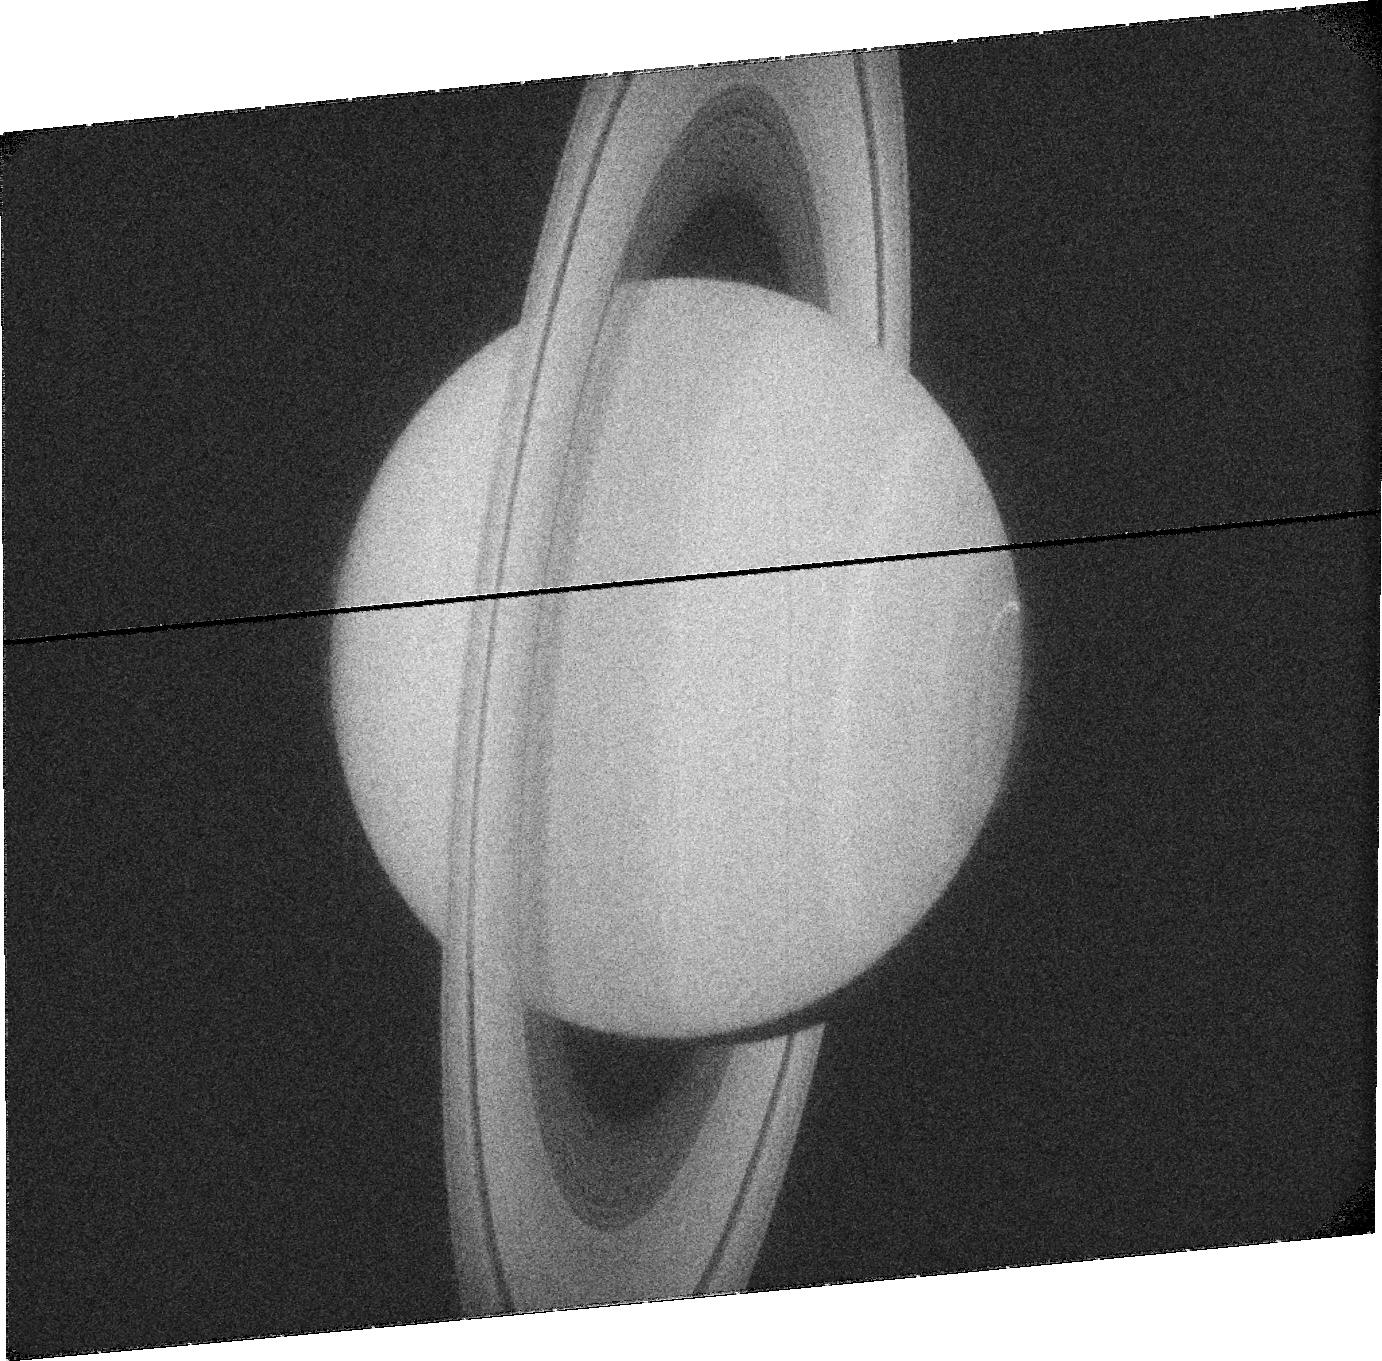
Target: SATURN. Instrument: ACS/SBC. Filter: F115LP. Exposure: 7 min. Observation ID: jbswi2030

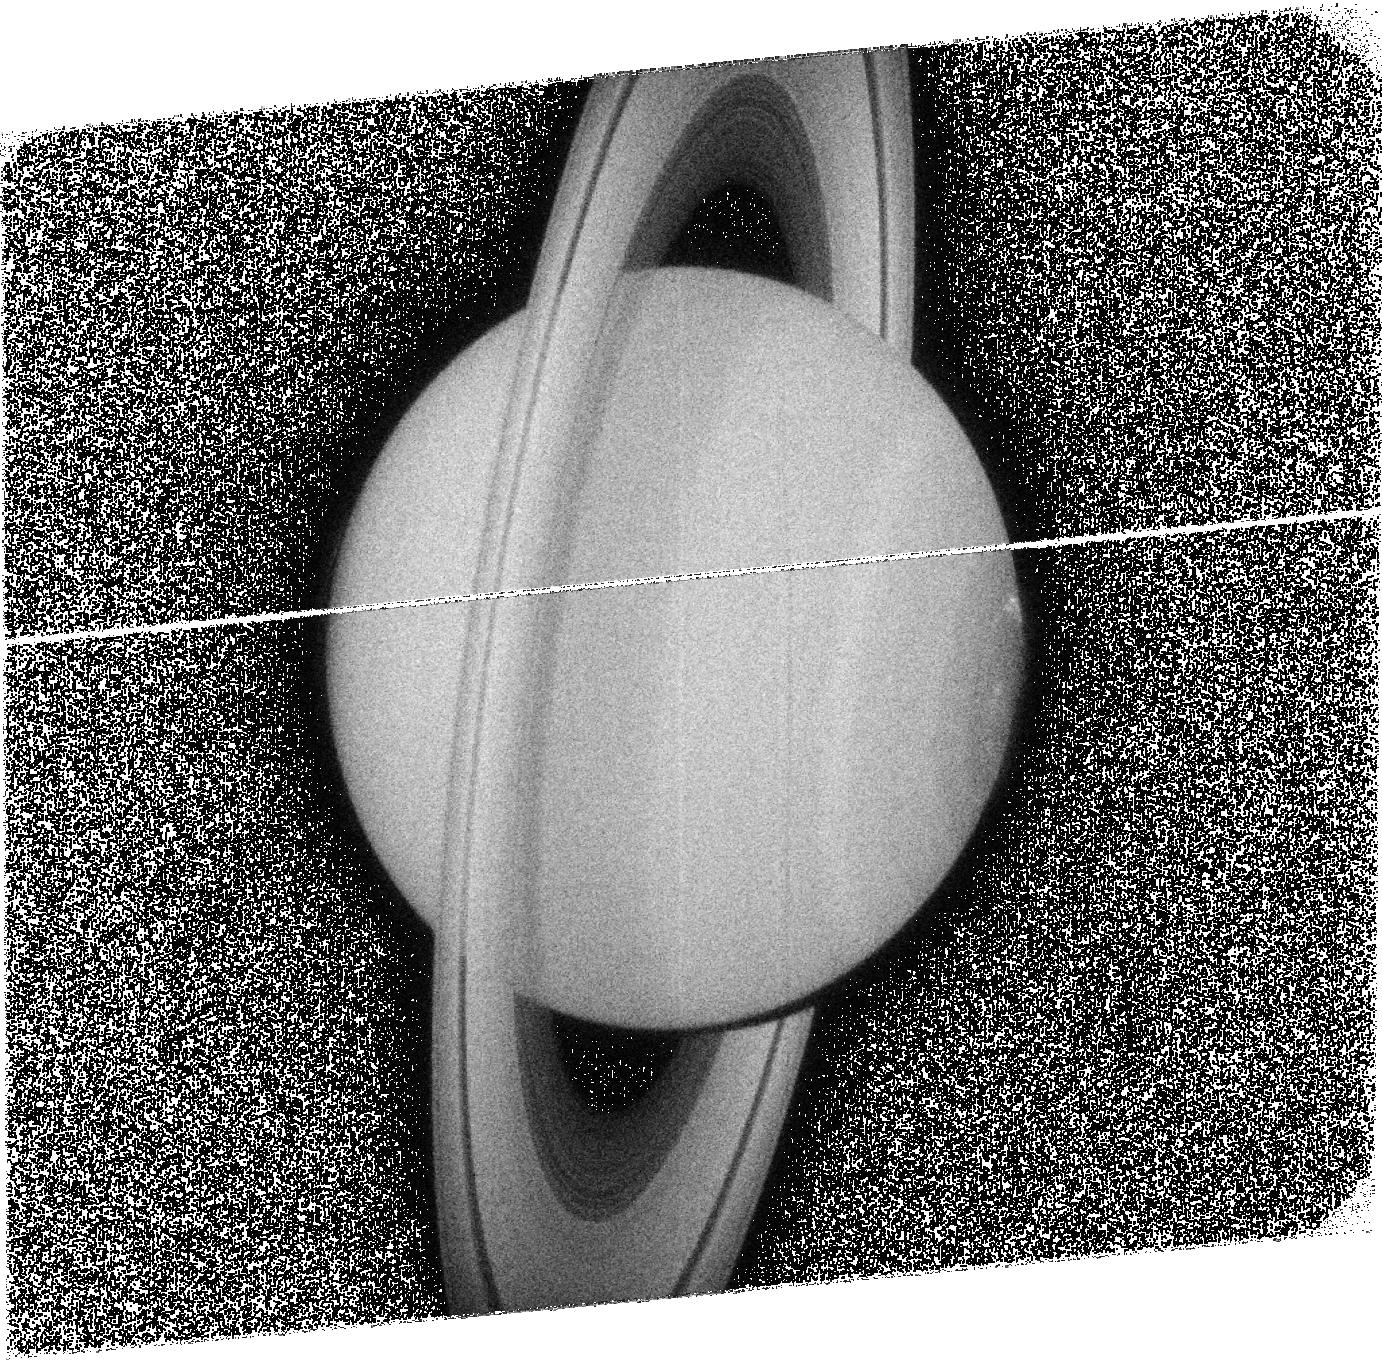
Target: SATURN. Instrument: ACS/SBC. Filter: F125LP. Exposure: 8 min. Observation ID: jbswi9040

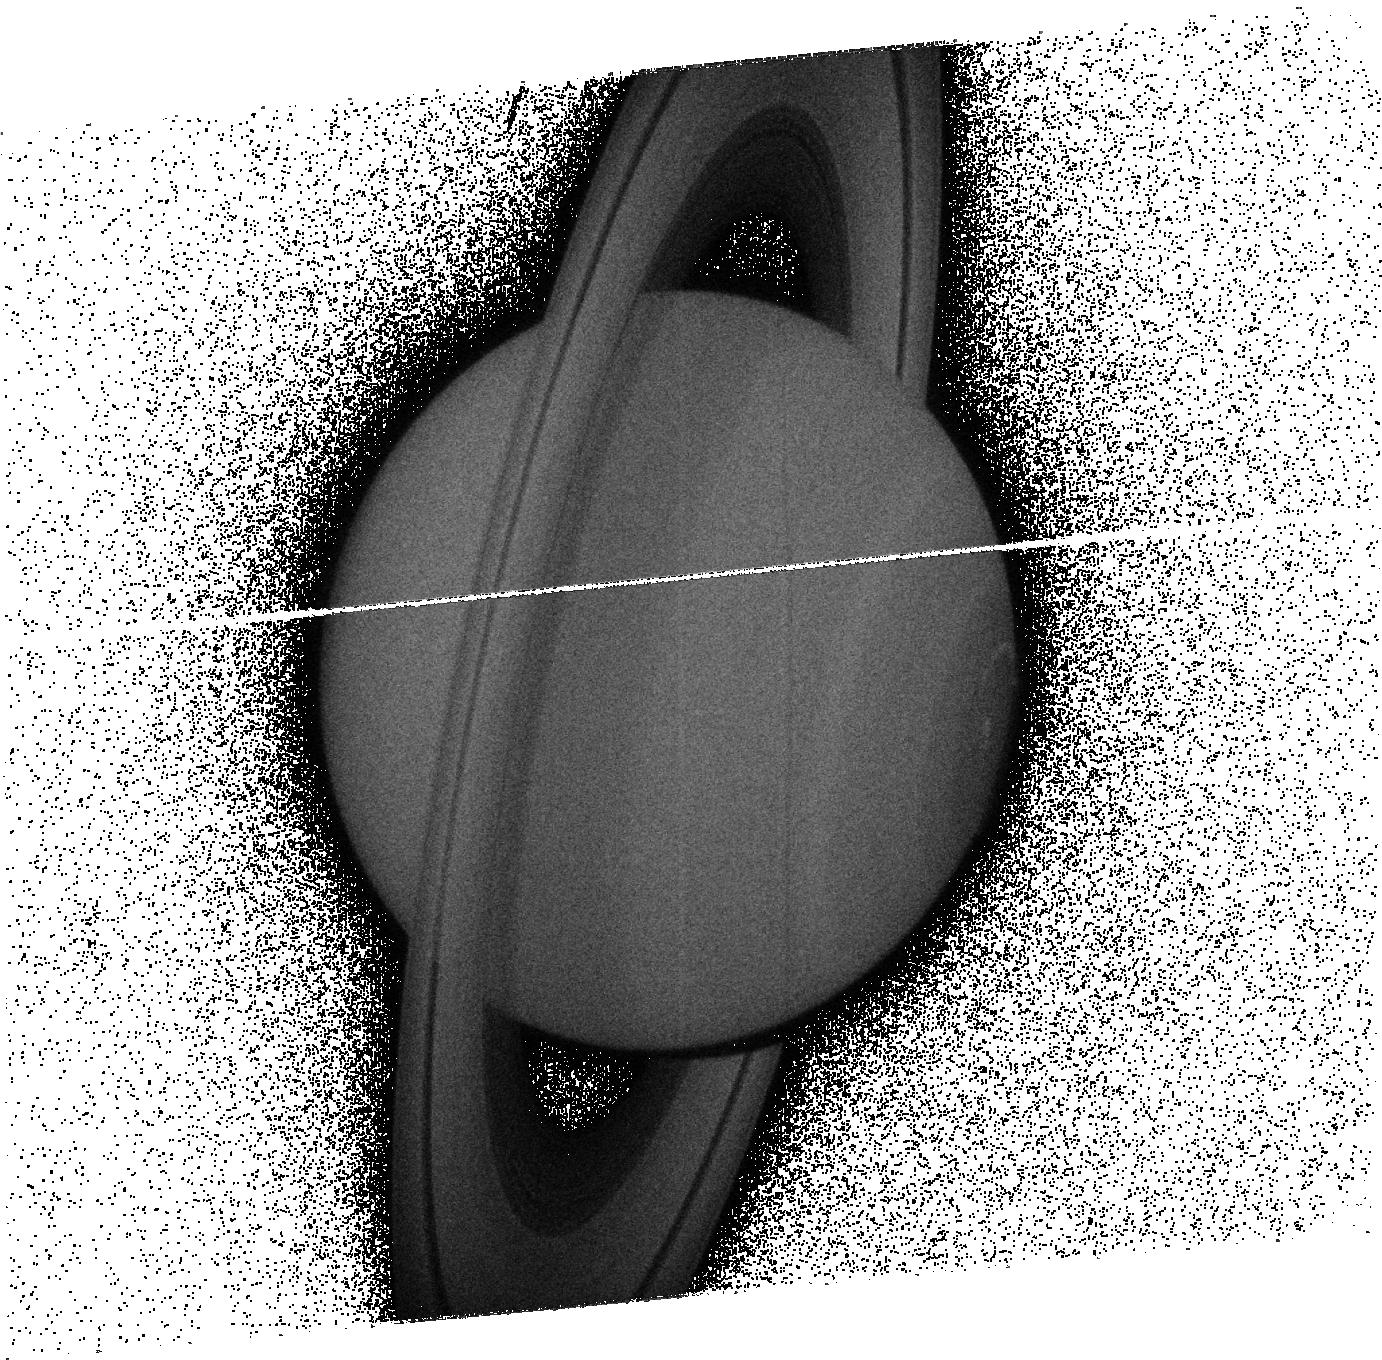
Target: SATURN. Instrument: ACS/SBC. Filter: F140LP. Exposure: 7 min. Observation ID: jbswi5030

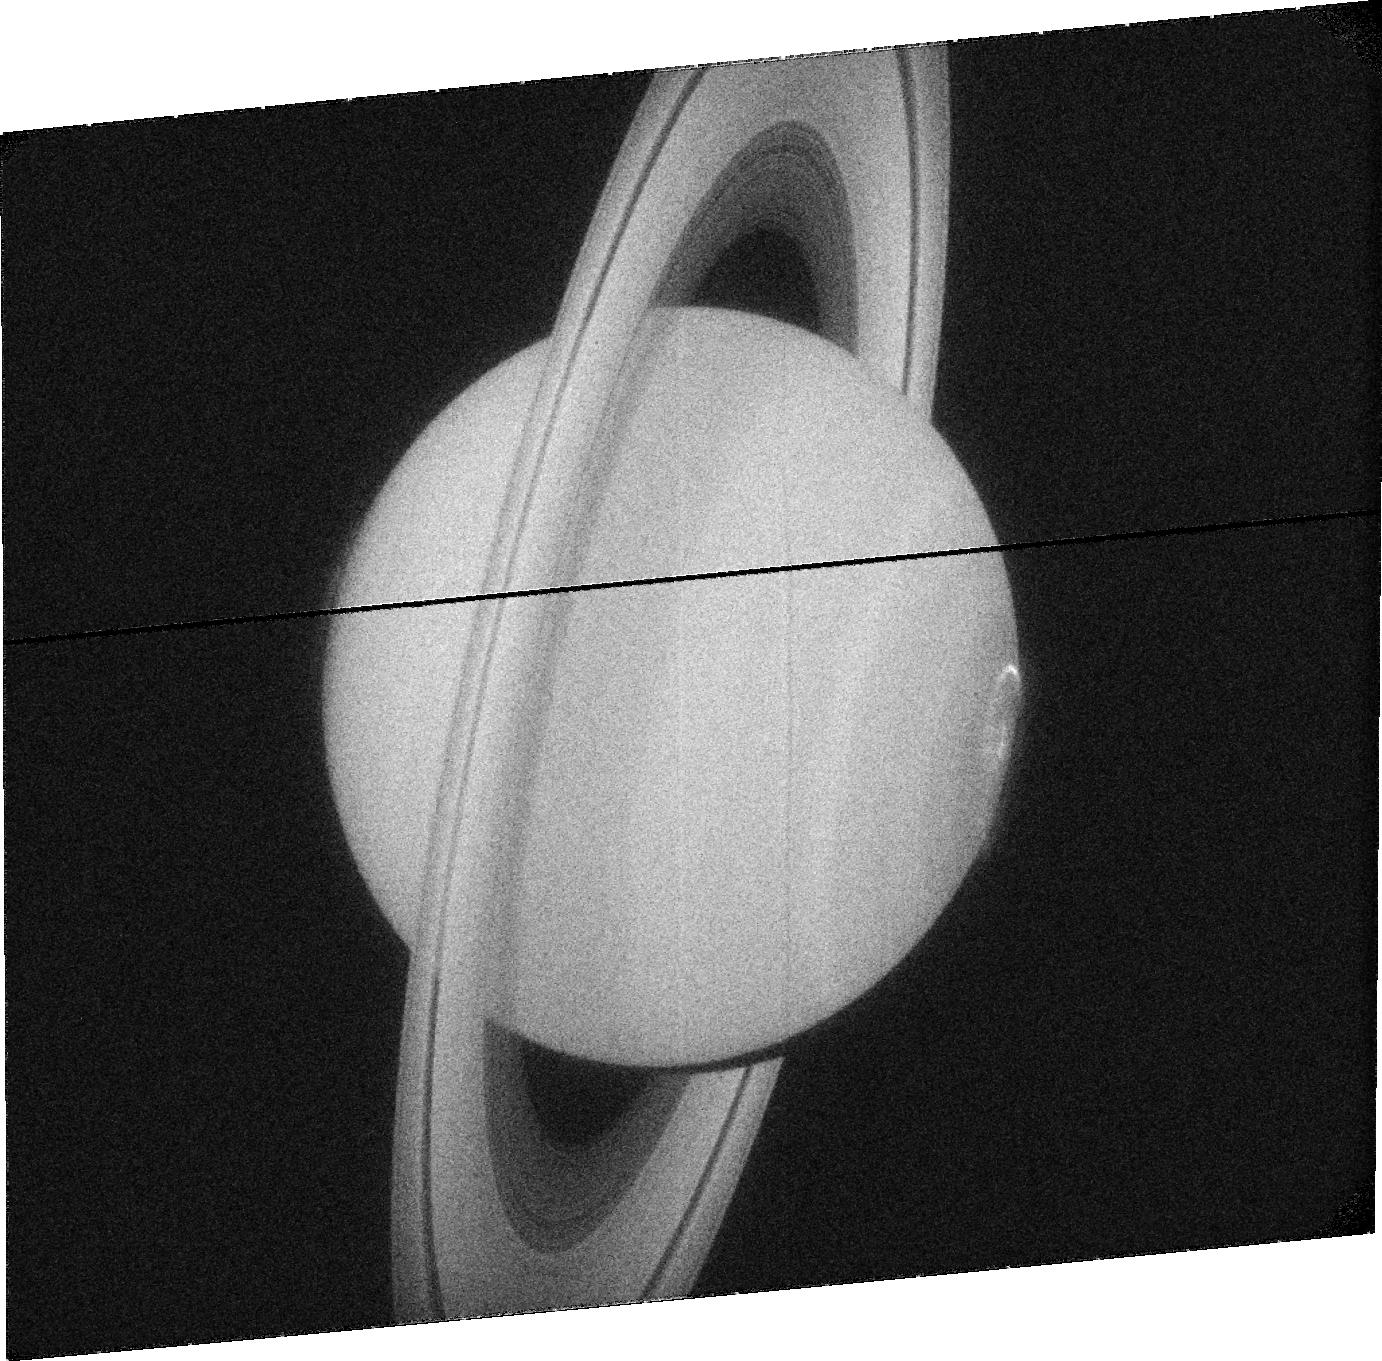
Target: SATURN. Instrument: ACS/SBC. Filter: F115LP. Exposure: 8 min. Observation ID: jbswi8020

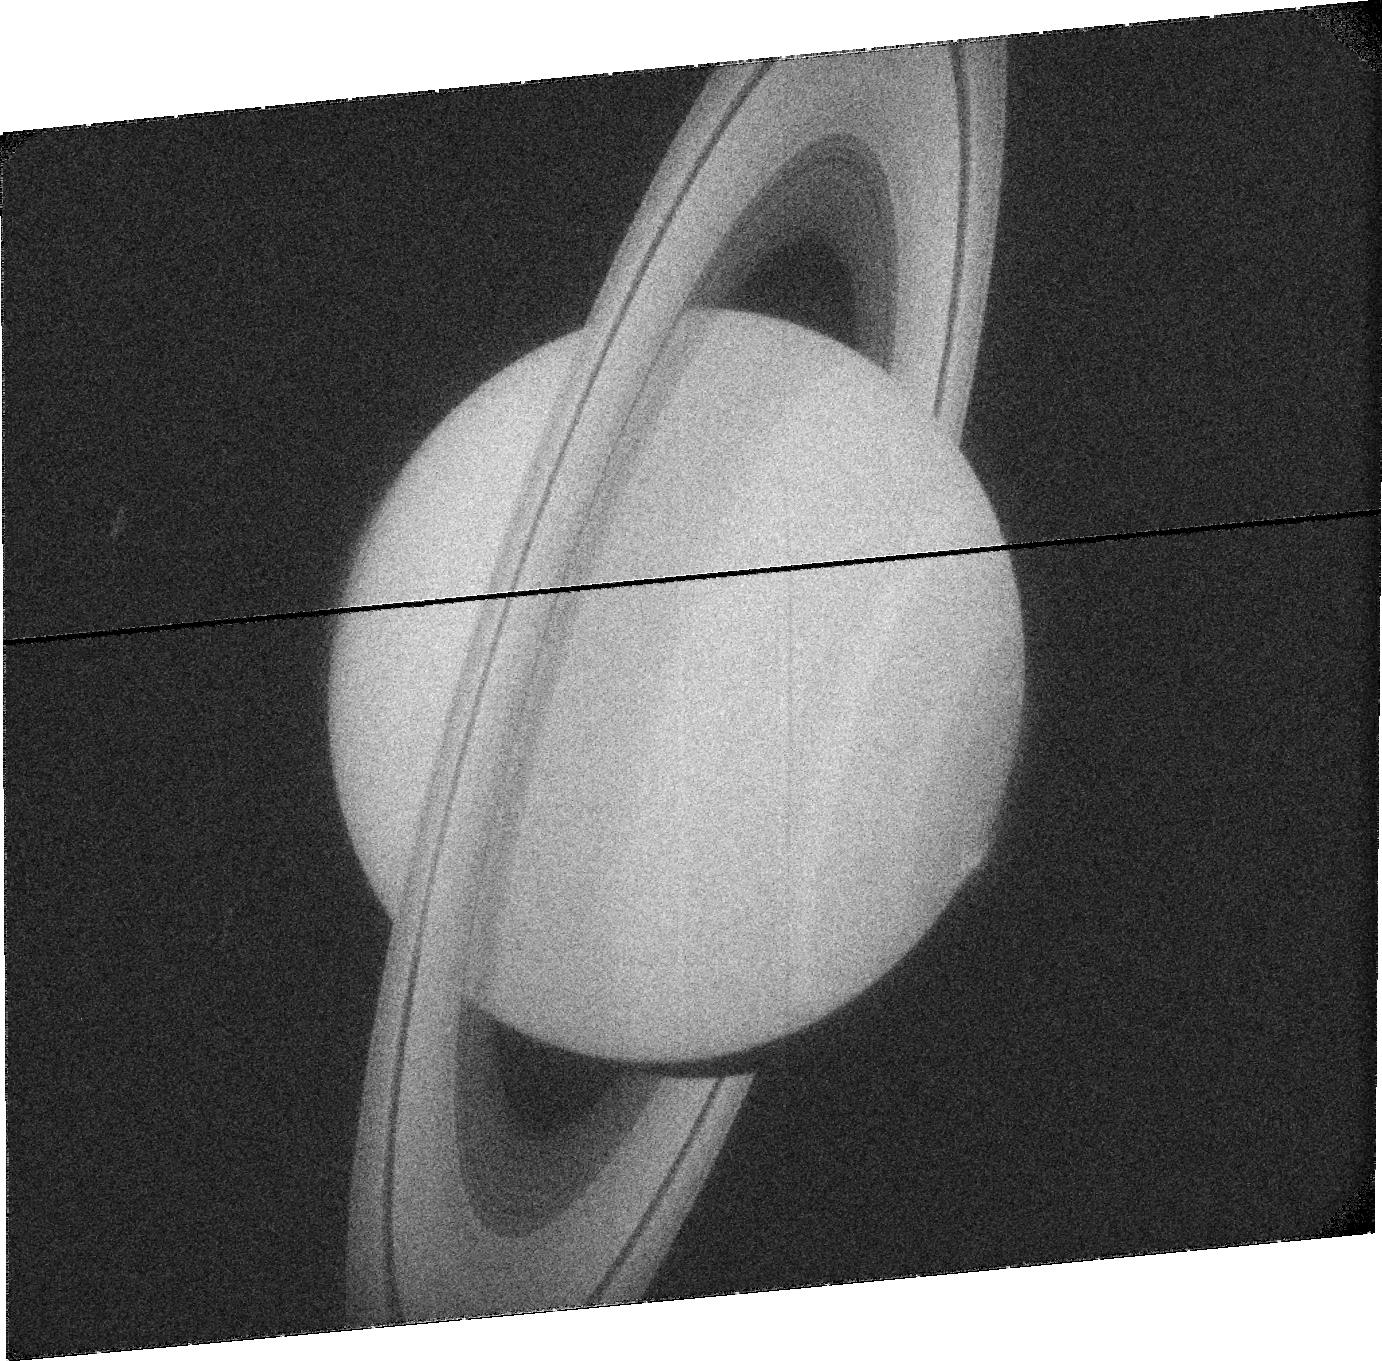
Target: SATURN. Instrument: ACS/SBC. Filter: F115LP. Exposure: 7 min. Observation ID: jbswi1030

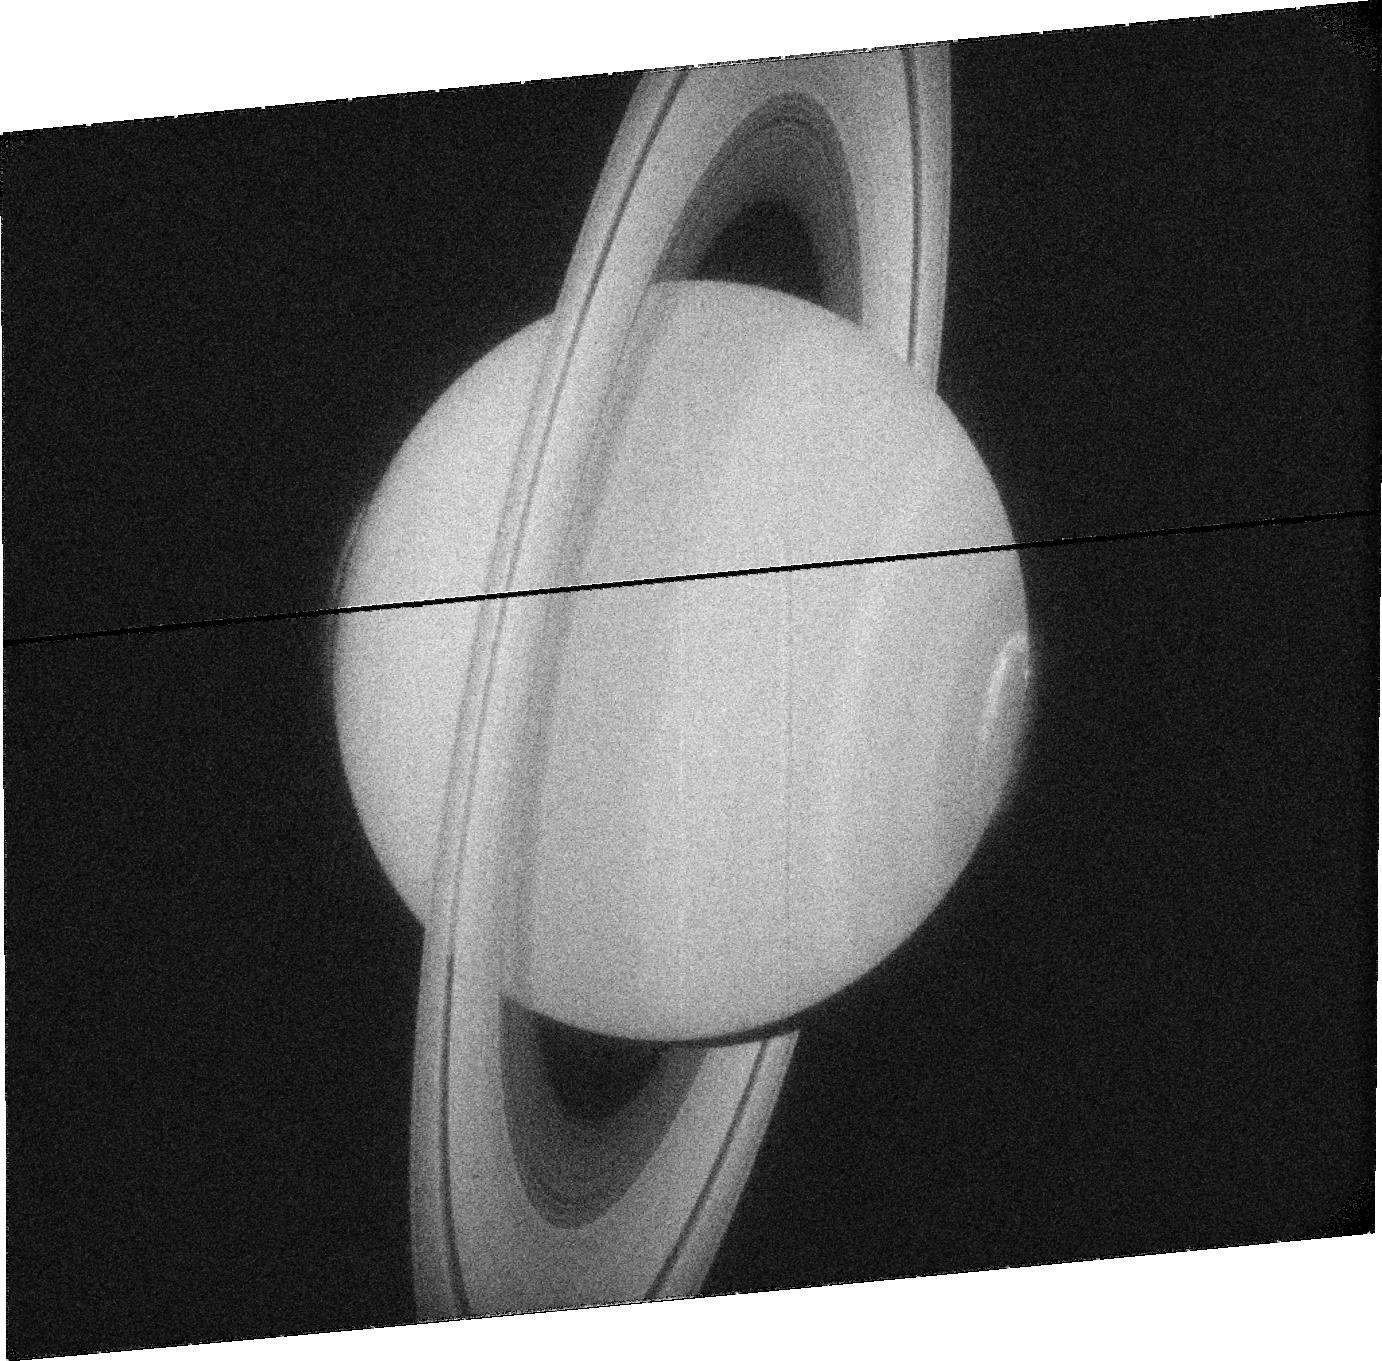
Target: SATURN. Instrument: ACS/SBC. Filter: F115LP. Exposure: 8 min. Observation ID: jbswi7020

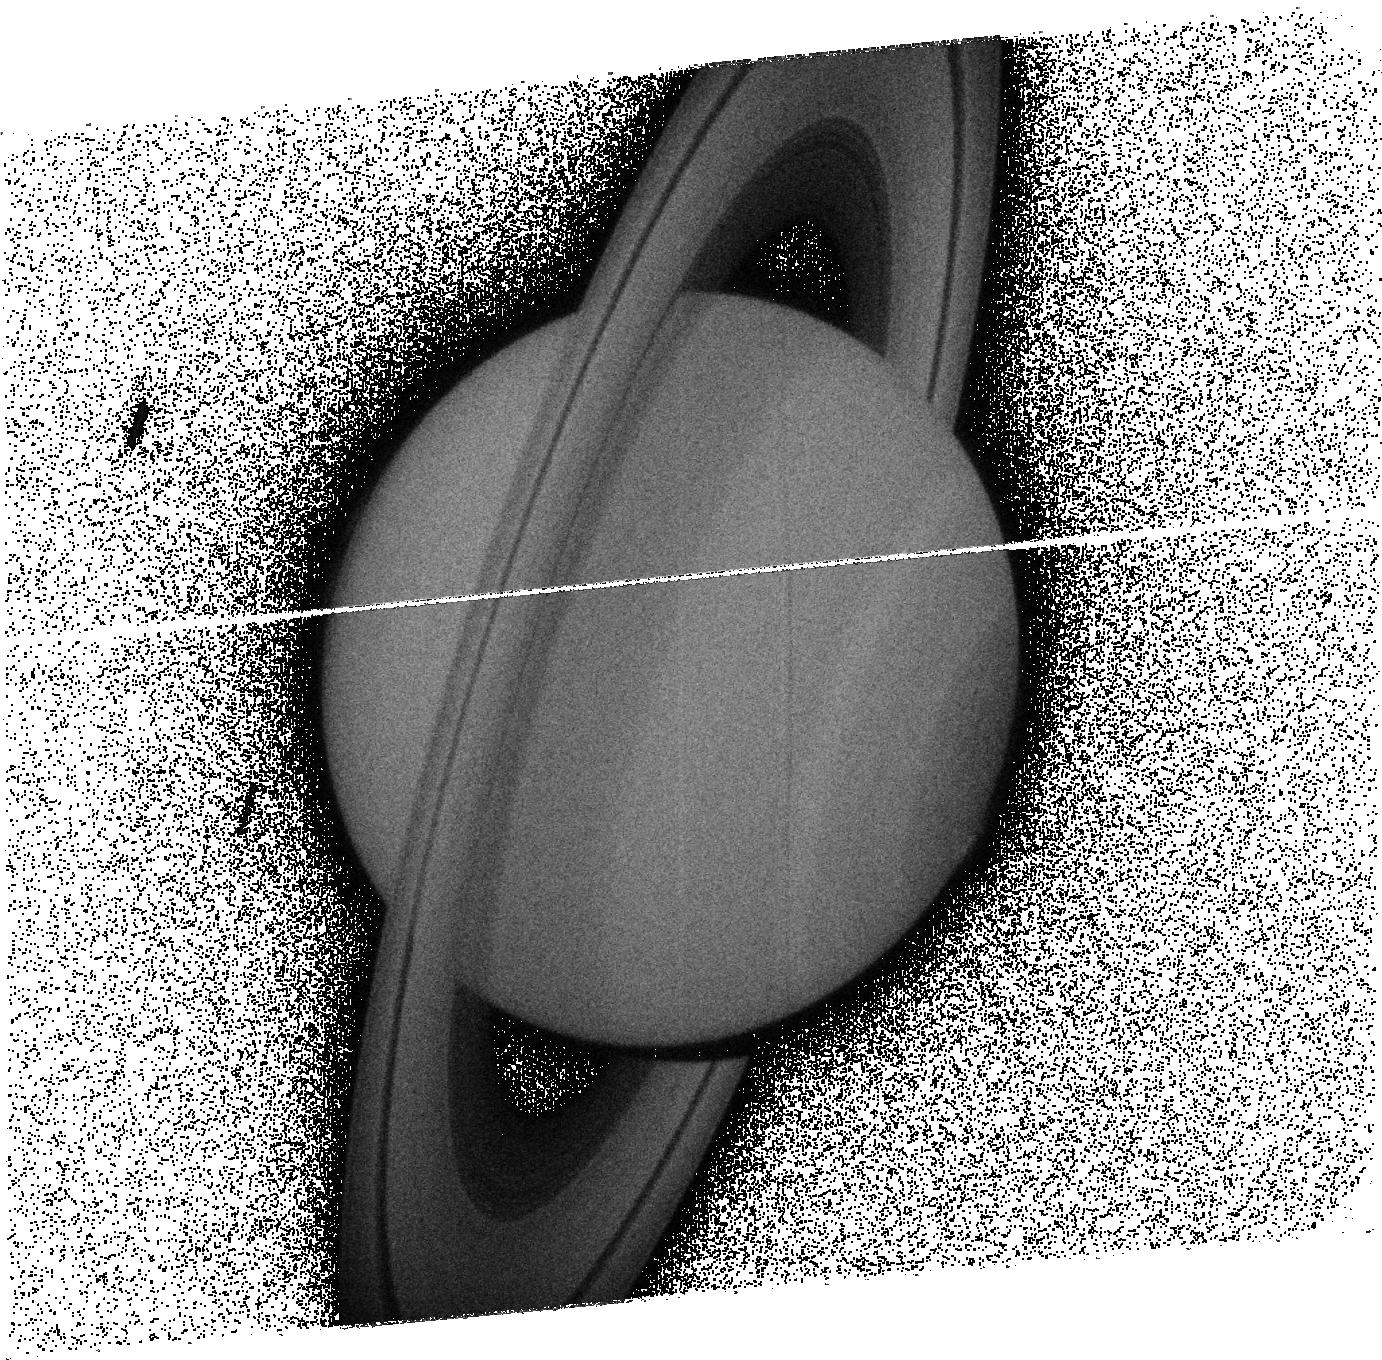
Target: SATURN. Instrument: ACS/SBC. Filter: F125LP. Exposure: 8 min. Observation ID: jbswi1010

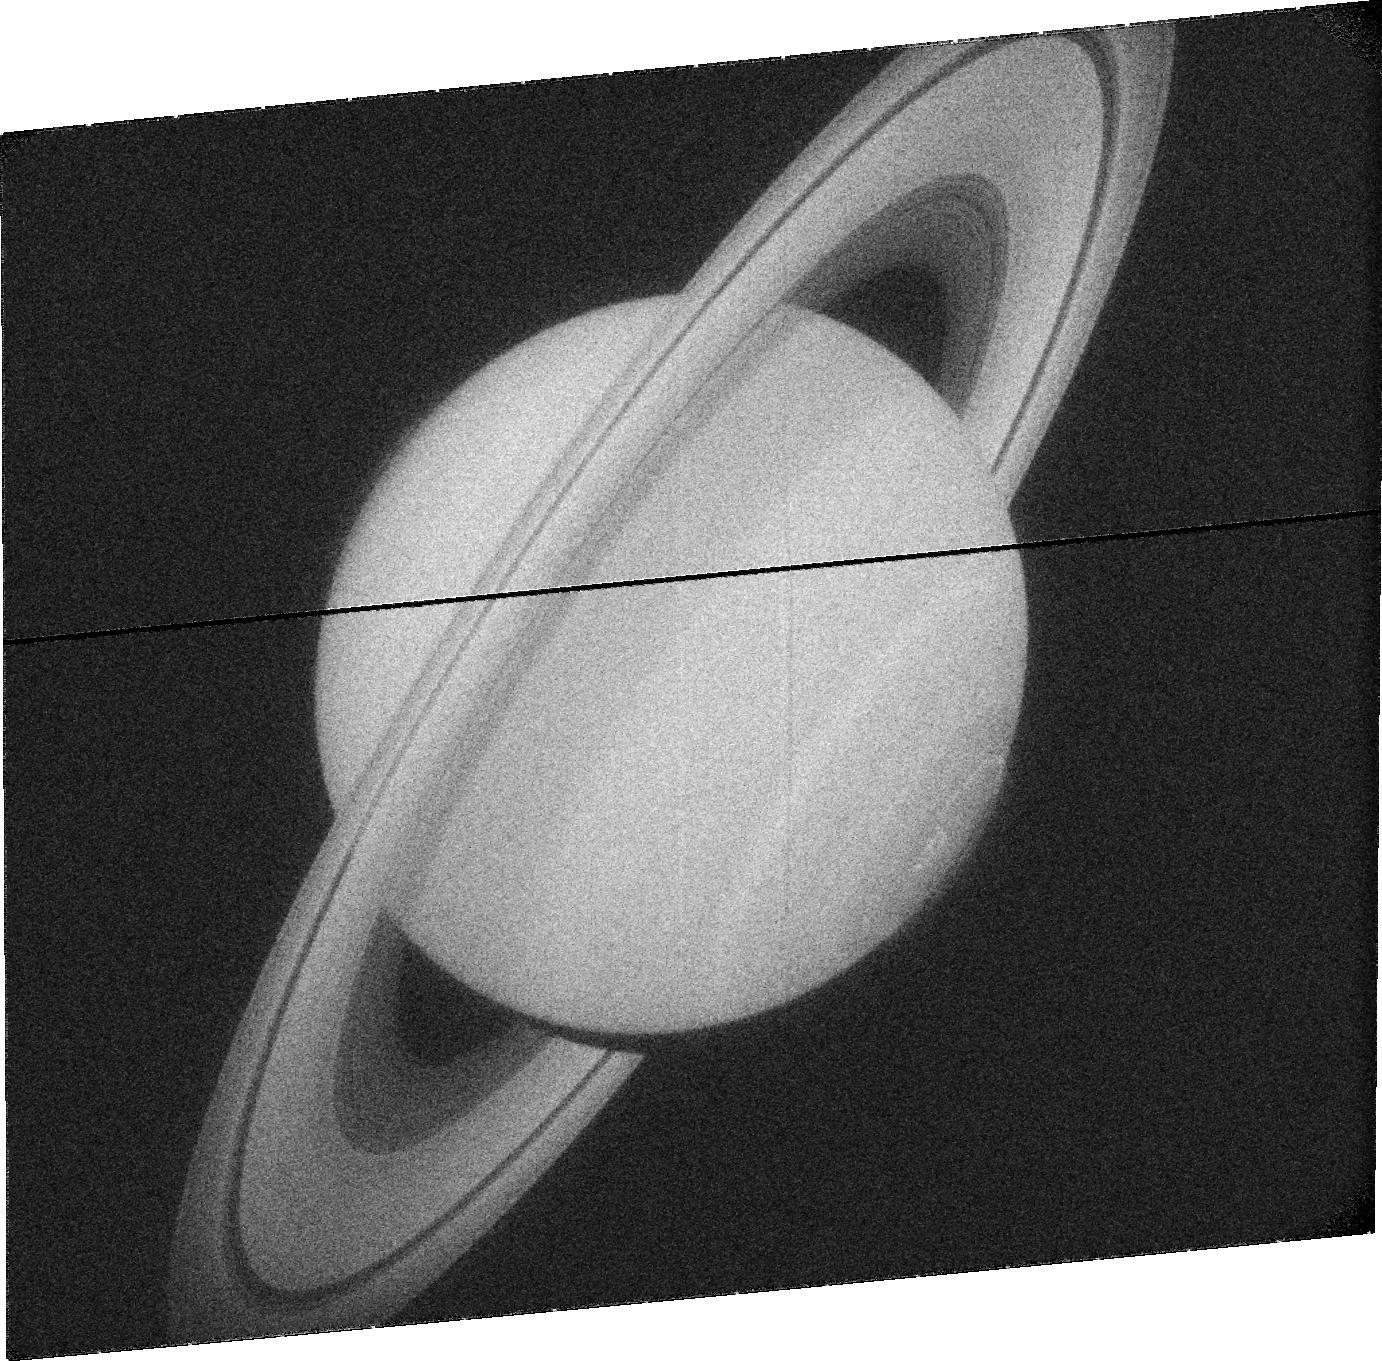
Target: SATURN. Instrument: ACS/SBC. Filter: F115LP. Exposure: 7 min. Observation ID: jbswi4030

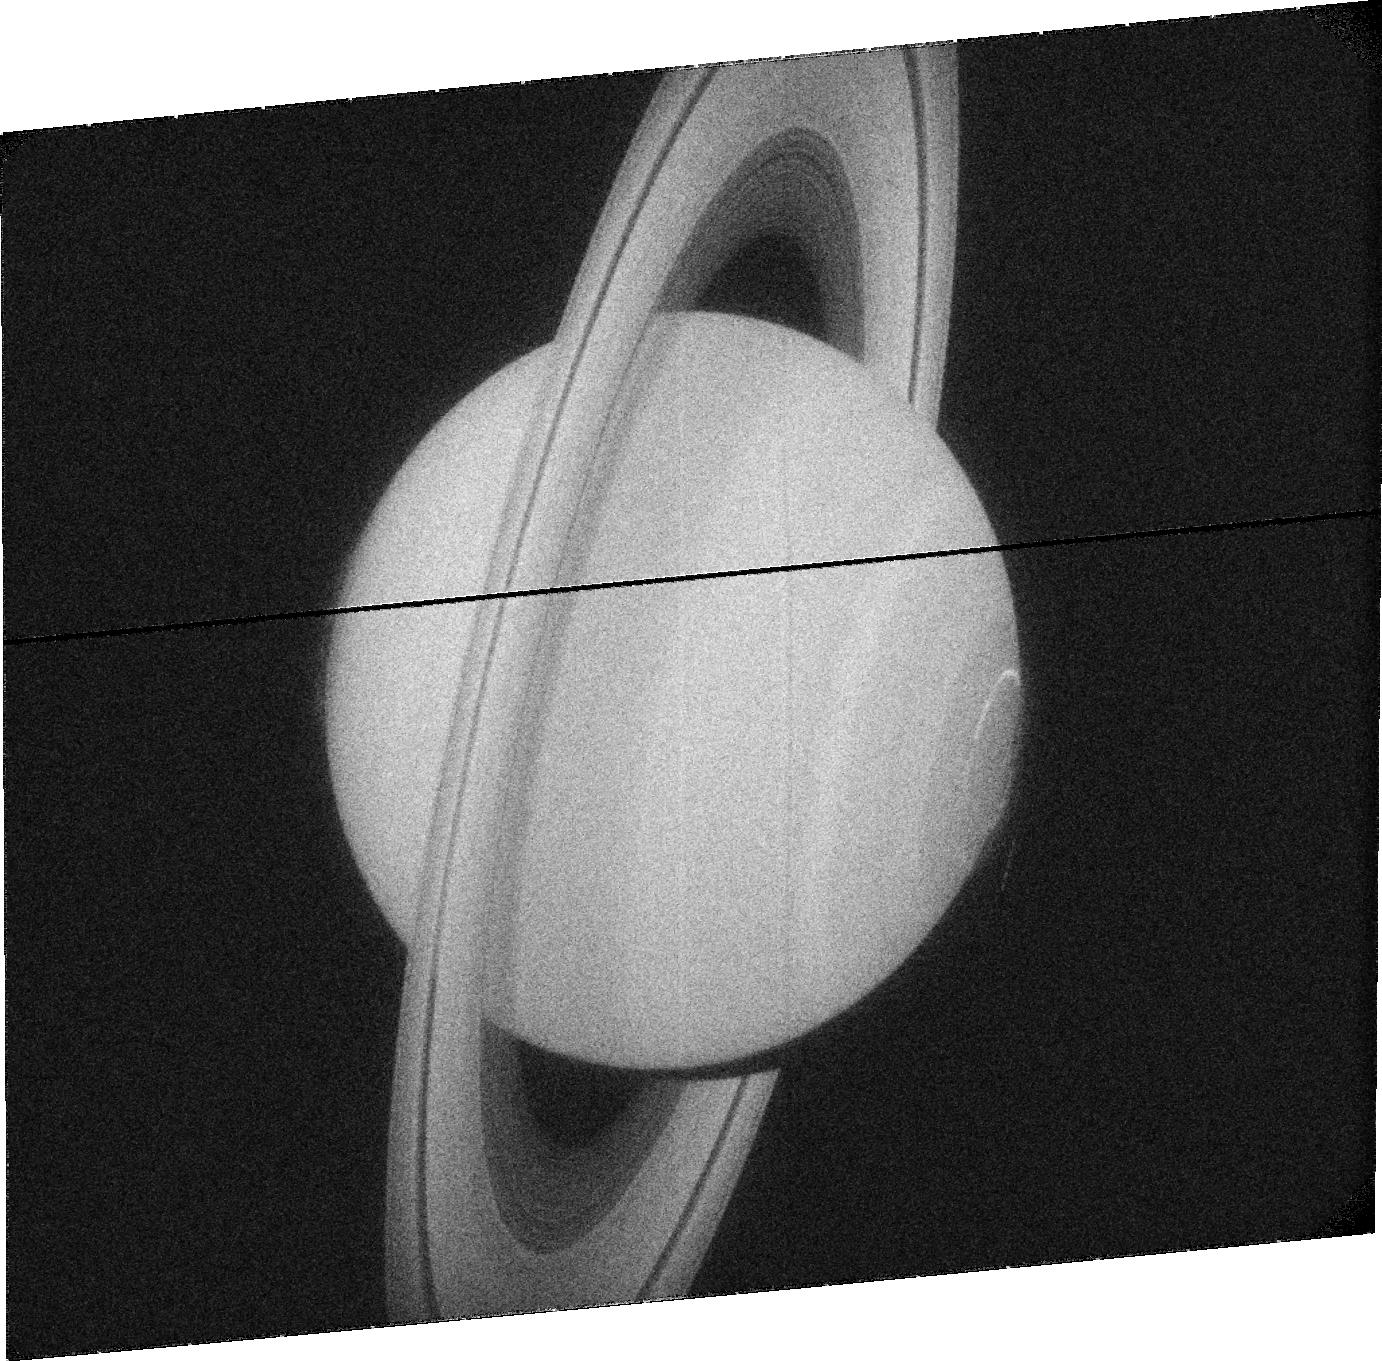
Target: SATURN. Instrument: ACS/SBC. Filter: F115LP. Exposure: 8 min. Observation ID: jbswi3020

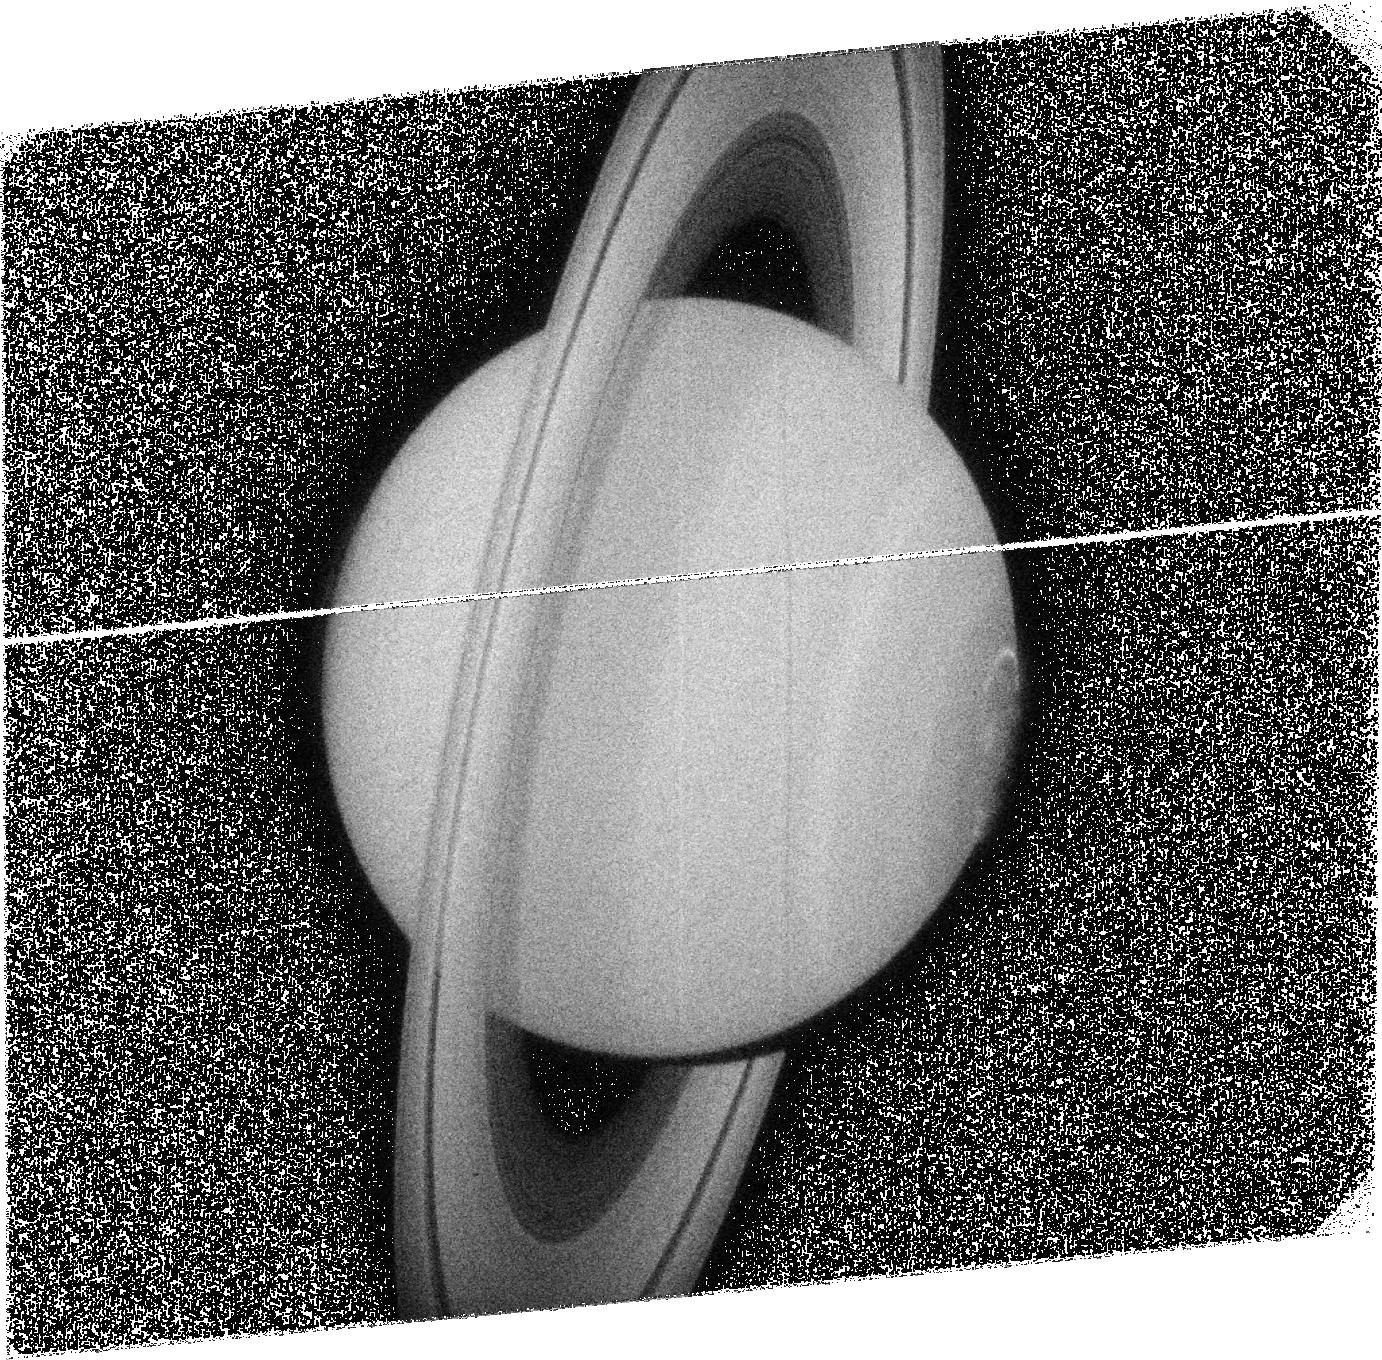
Target: SATURN. Instrument: ACS/SBC. Filter: F125LP. Exposure: 8 min. Observation ID: jbswi5040

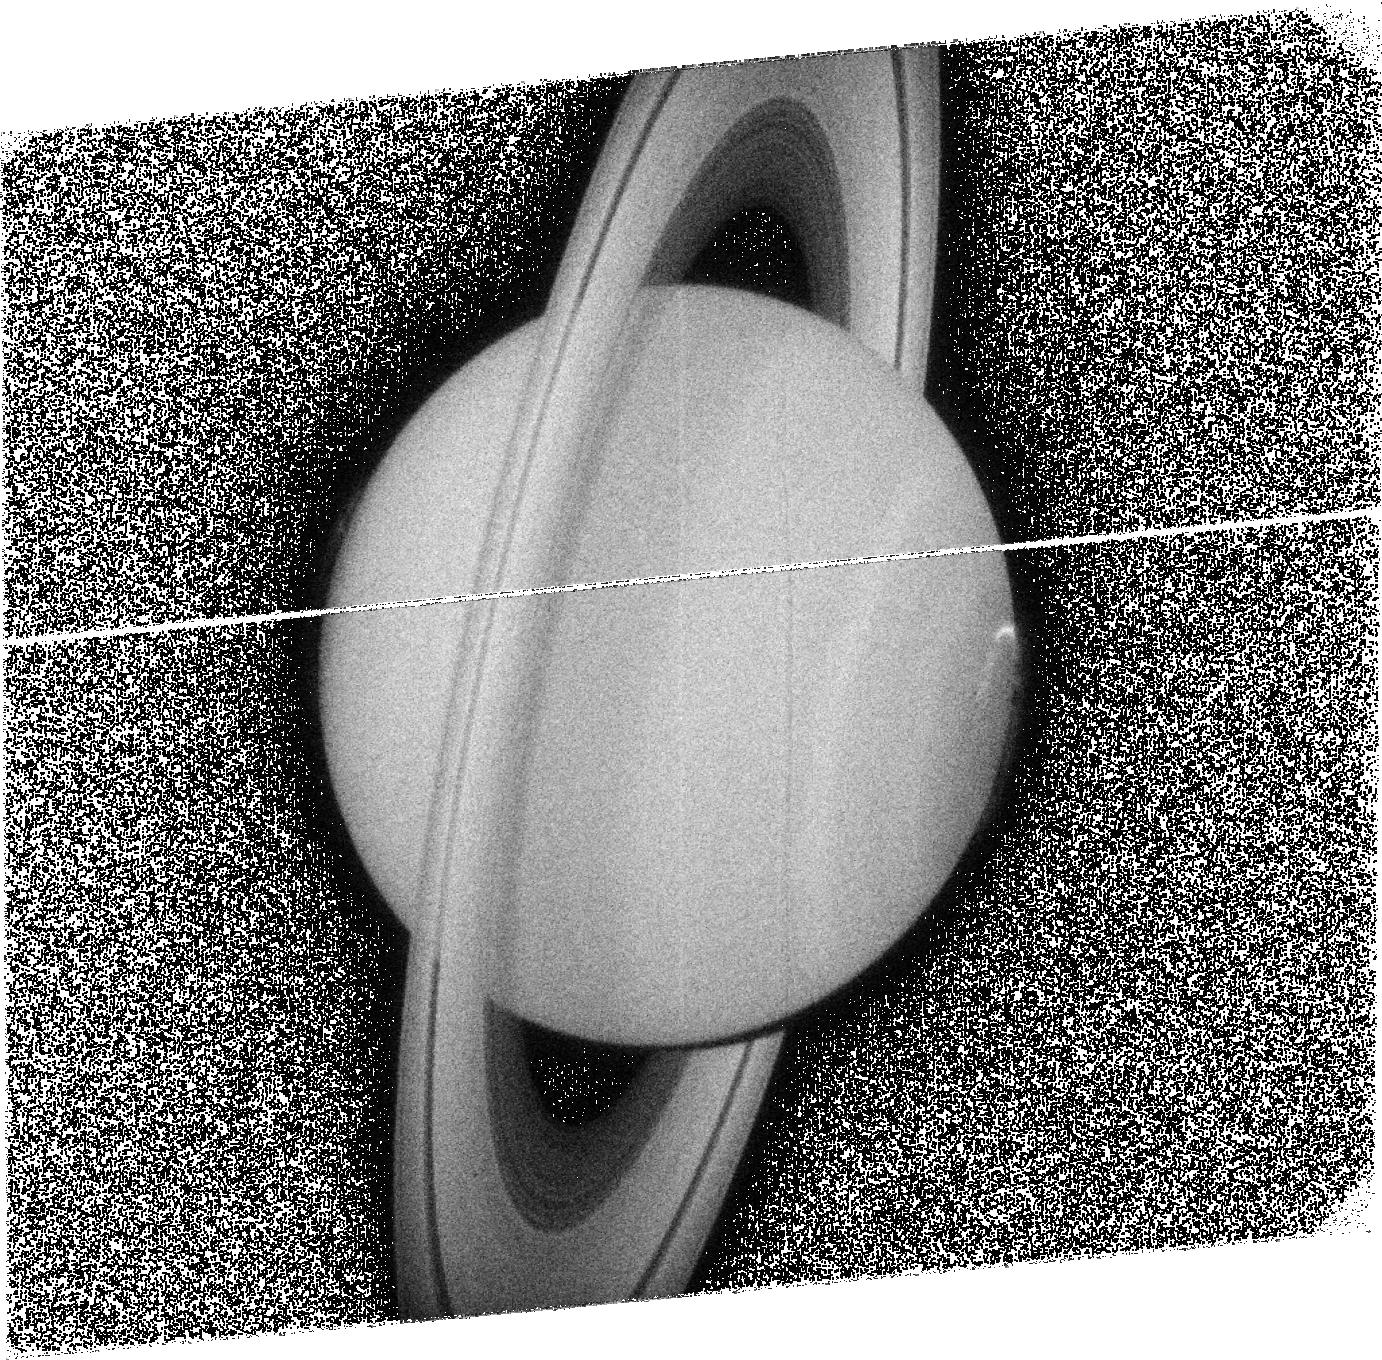
Target: SATURN. Instrument: ACS/SBC. Filter: F125LP. Exposure: 8 min. Observation ID: jbswia040

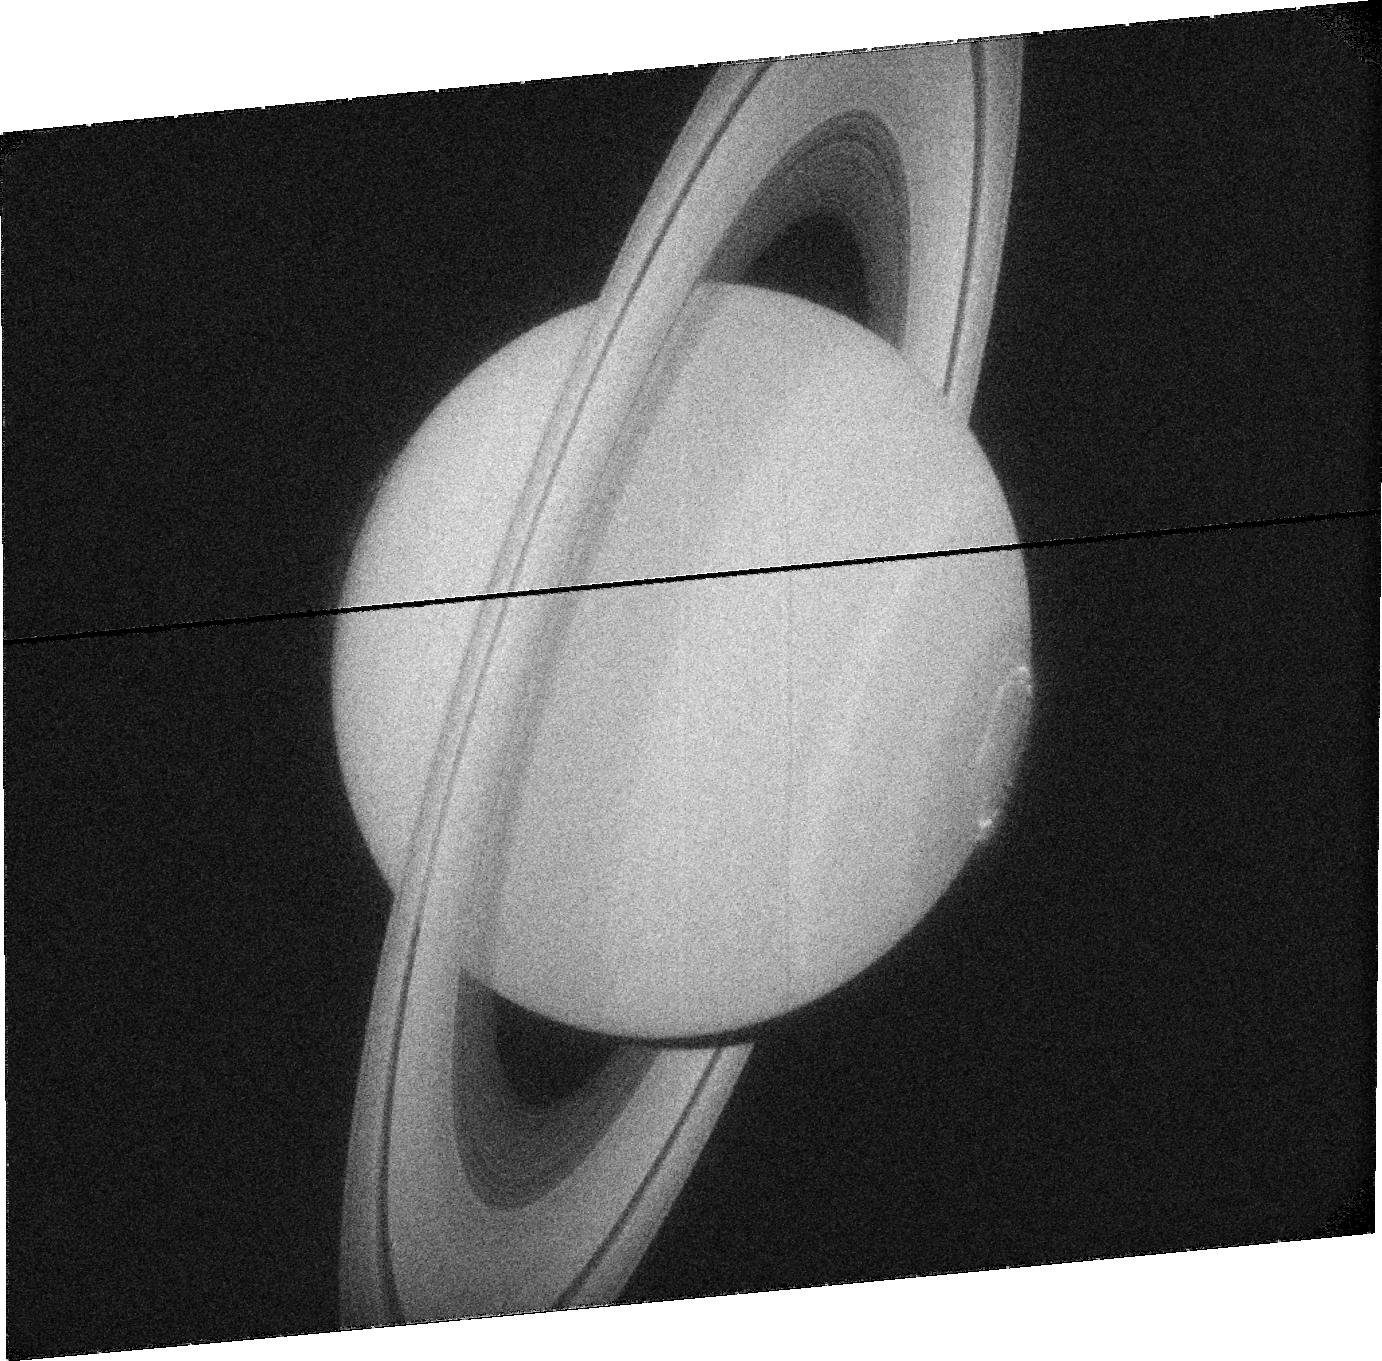
Target: SATURN. Instrument: ACS/SBC. Filter: F115LP. Exposure: 8 min. Observation ID: jbswi6020

Long term observations of Saturns northern auroras (PI: Nichols, Jonathan David)

Auroral emissions are a vital tool in diagnosing the dynamics of planetary magnetospheres. While Saturn|*|s southern UV auroras have been observed with high-sensitivity cameras onboard the Hubble Space Telescope (HST), the northern auroras have only been observed at very oblique angles. Our understanding of Saturn|*|s auroral emissions is thus only half complete. However, Saturn has now passed equinox and is moving toward summer in the northern hemisphere, such that the northern auroras are now visible from Earth, and recent results from HST have indicated that Saturn|*|s northern auroras are not simply mirror images of the southern. The changing seasons are also expected to result in significant changes in magnetospheric phenomena related to the auroras. Observing these changes is a specific goal of the Cassini Solstice Mission (CSM) and, since joint HST-Cassini observations have repeatedly proved to be invaluable, CSM operations are currently being planned specifically with joint HST observations in mind. The observations proposed here will thus execute over Cycles 18-20, and will address the following science questions: What is the morphology of Saturn|*|s northern auroras? Do Saturn|*|s auroras change with the planet|*|s season? How are the auroral emissions of different wavelengths related? The importance of long term HST observations of Saturn|*|s northern auroras are highlighted by the fact that recent key discoveries would have been missed without the multiyear archive of observations of the planet|*|s southern auroras. The opportunity to obtain HST images while Cassini makes specifically-tailored supporting observations is an extremely valuable opportunity, and HST is the only instrument capable of providing sustained, high time resolution observations of Saturns auroral emission.